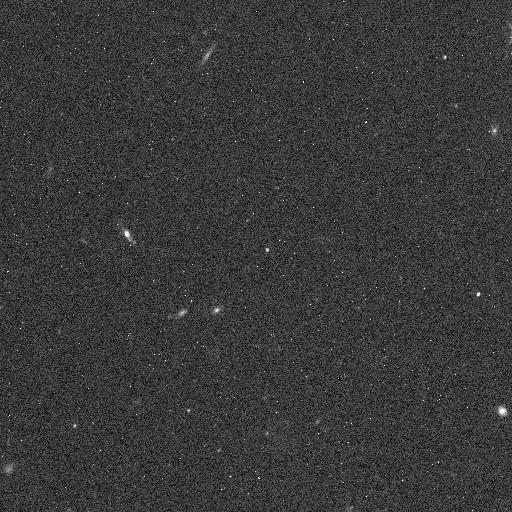
Target: 2005SE278. Instrument: WFC3/IR. Filter: F139M. Exposure: 5 min. Observation ID: icll06i6q

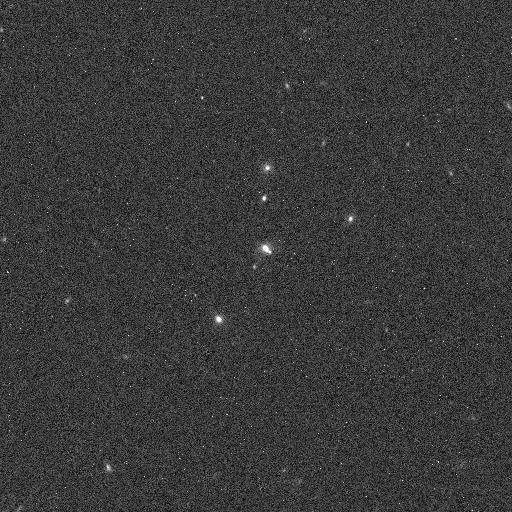
Target: 2005SF278. Instrument: WFC3/IR. Filter: F127M. Exposure: 4 min. Observation ID: icll07dxq

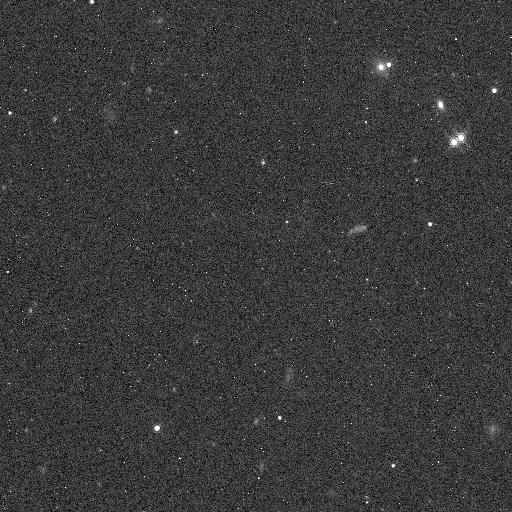
Target: 1999HG12. Instrument: WFC3/IR. Filter: F139M. Exposure: 5 min. Observation ID: icll01hwq

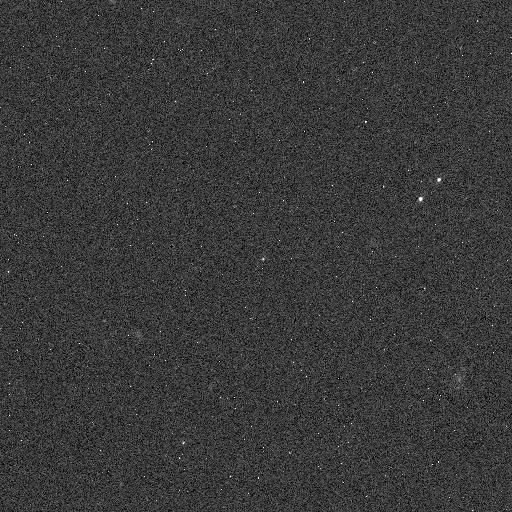
Target: 2002VV130. Instrument: WFC3/IR. Filter: F127M. Exposure: 4 min. Observation ID: icll04hvq

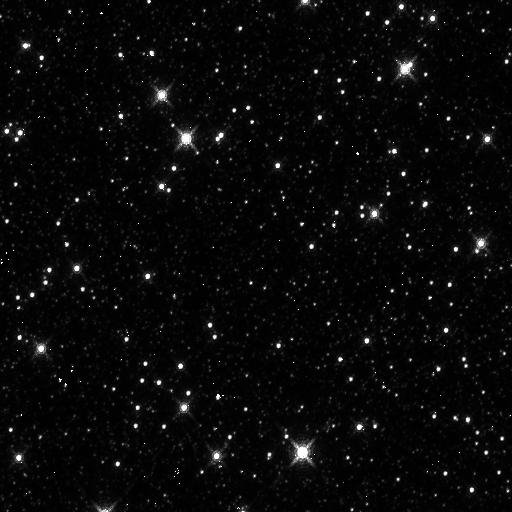
Target: 119070. Instrument: WFC3/IR. Filter: F139M. Exposure: 5 min. Observation ID: icll08b1q

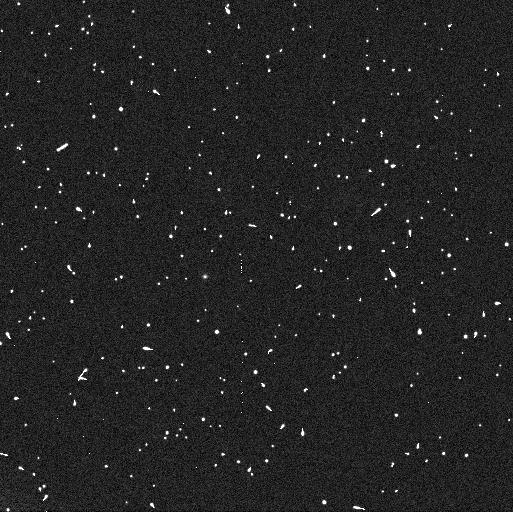
Target: 2004VE131. Instrument: WFC3/UVIS. Filter: F606W. Exposure: 4 min. Observation ID: icll05drq

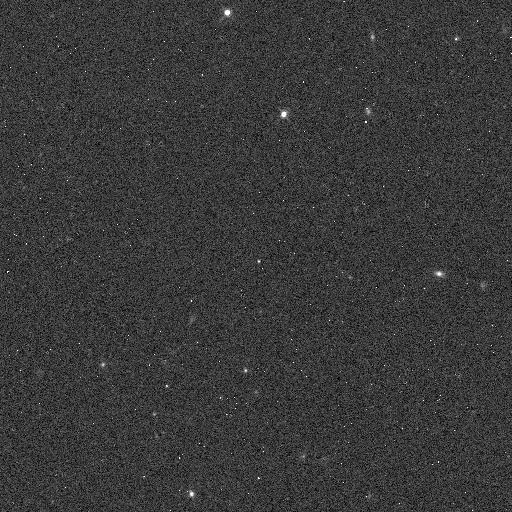
Target: 2000QN251. Instrument: WFC3/IR. Filter: F127M. Exposure: 4 min. Observation ID: icll03t9q

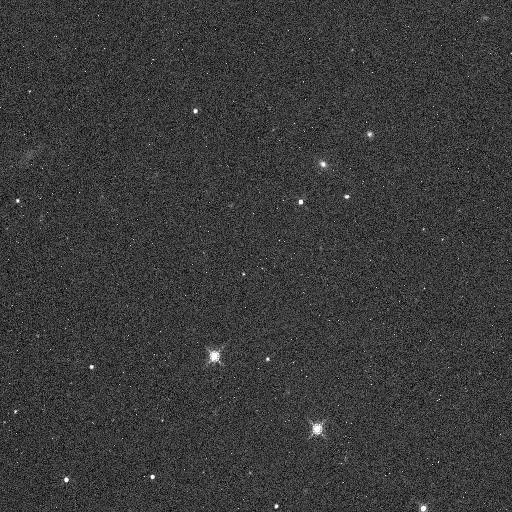
Target: 118378. Instrument: WFC3/IR. Filter: F139M. Exposure: 5 min. Observation ID: icll02qsq

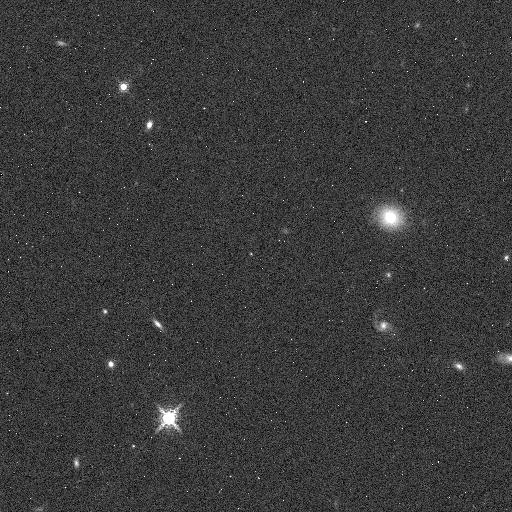
Target: 2004VE131. Instrument: WFC3/IR. Filter: F153M. Exposure: 5 min. Observation ID: icll05ebq

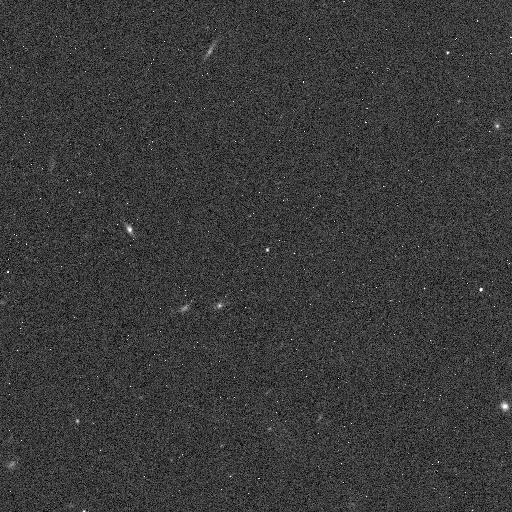
Target: 2005SE278. Instrument: WFC3/IR. Filter: F127M. Exposure: 4 min. Observation ID: icll06i4q

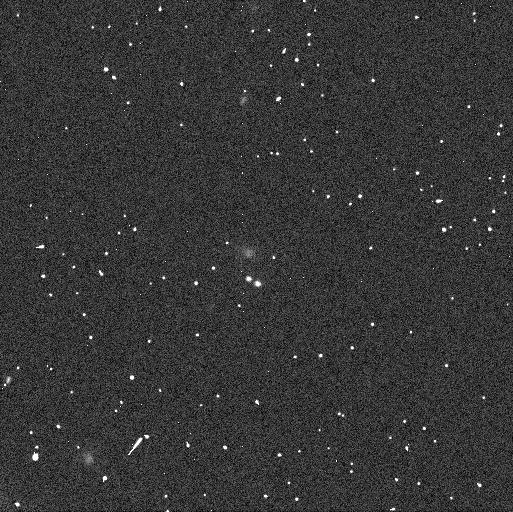
Target: 2005SF278. Instrument: WFC3/UVIS. Filter: F606W. Exposure: 4 min. Observation ID: icll07dvq

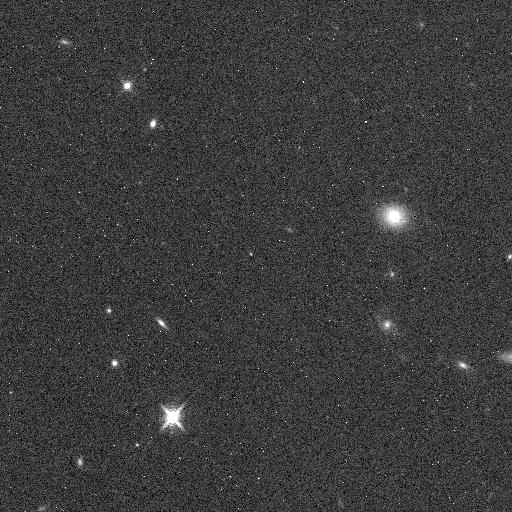
Target: 2004VE131. Instrument: WFC3/IR. Filter: F139M. Exposure: 5 min. Observation ID: icll05e9q

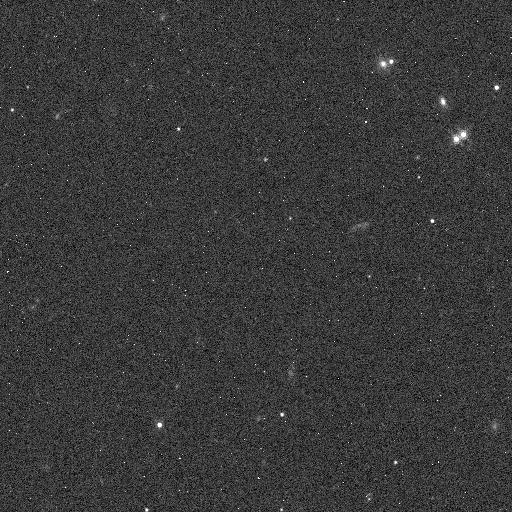
Target: 1999HG12. Instrument: WFC3/IR. Filter: F127M. Exposure: 4 min. Observation ID: icll01hvq

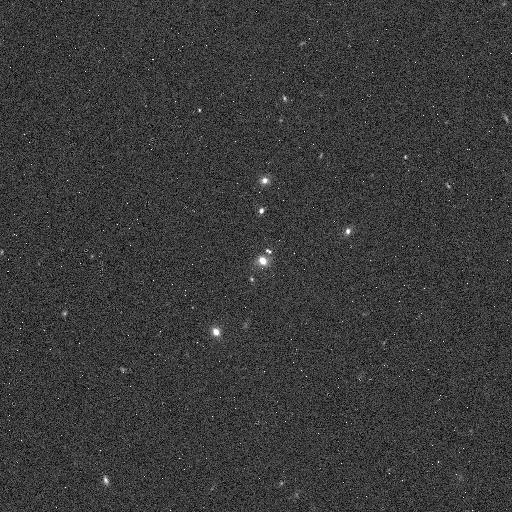
Target: 2005SF278. Instrument: WFC3/IR. Filter: F153M. Exposure: 5 min. Observation ID: icll07e1q

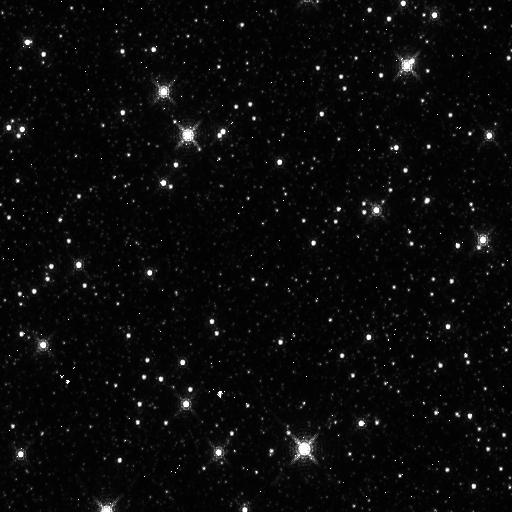
Target: 119070. Instrument: WFC3/IR. Filter: F153M. Exposure: 5 min. Observation ID: icll08b3q

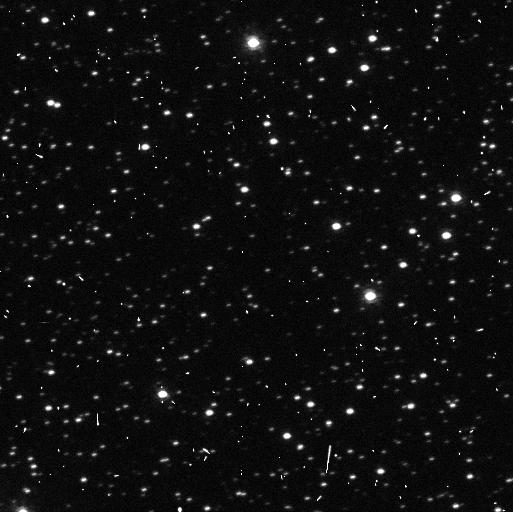
Target: 119070. Instrument: WFC3/UVIS. Filter: F606W. Exposure: 4 min. Observation ID: icll08awq

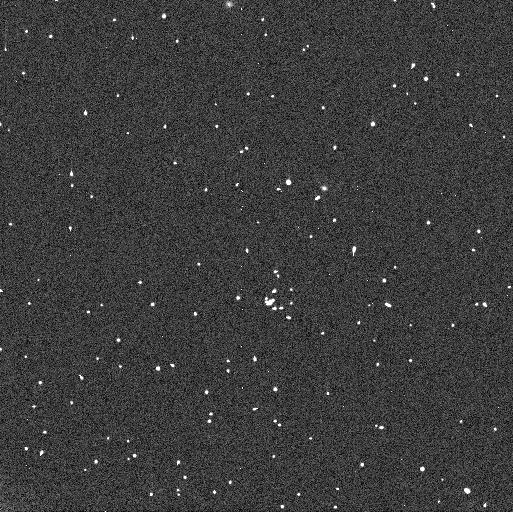
Target: 1999HG12. Instrument: WFC3/UVIS. Filter: F606W. Exposure: 4 min. Observation ID: icll01hsq

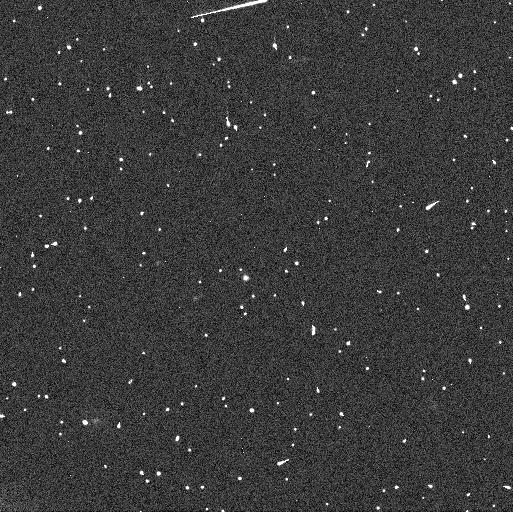
Target: 2005SE278. Instrument: WFC3/UVIS. Filter: F606W. Exposure: 4 min. Observation ID: icll06i1q

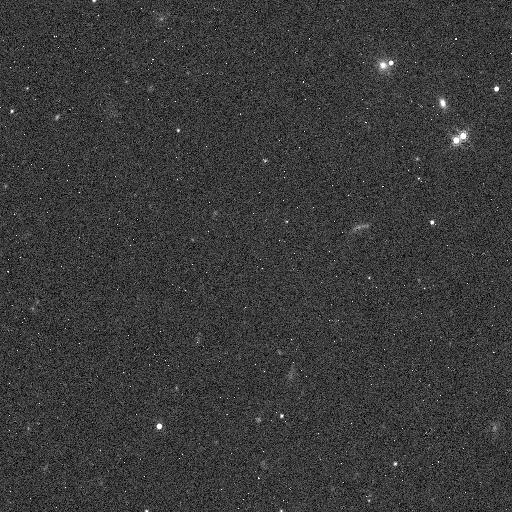
Target: 1999HG12. Instrument: WFC3/IR. Filter: F153M. Exposure: 5 min. Observation ID: icll01hyq

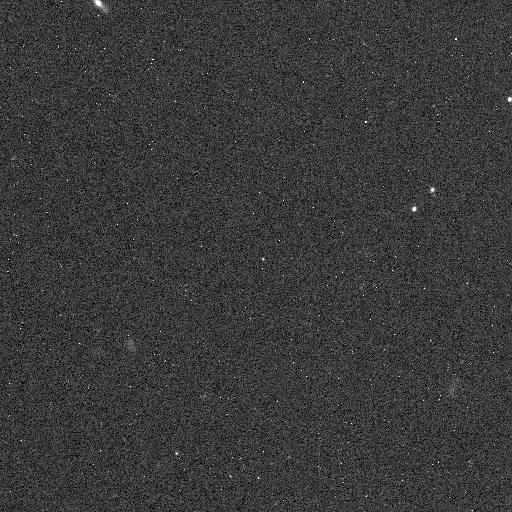
Target: 2002VV130. Instrument: WFC3/IR. Filter: F153M. Exposure: 5 min. Observation ID: icll04hzq

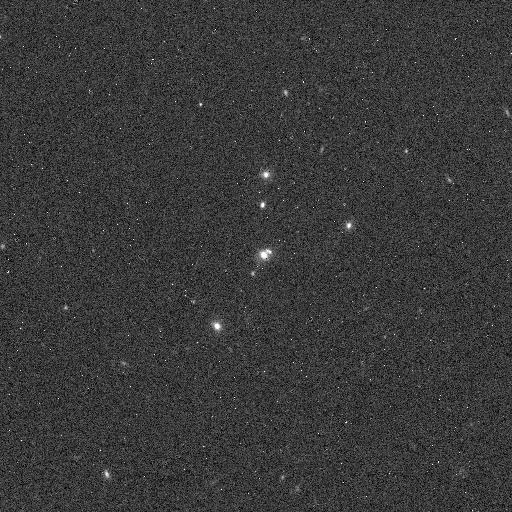
Target: 2005SF278. Instrument: WFC3/IR. Filter: F139M. Exposure: 5 min. Observation ID: icll07dzq

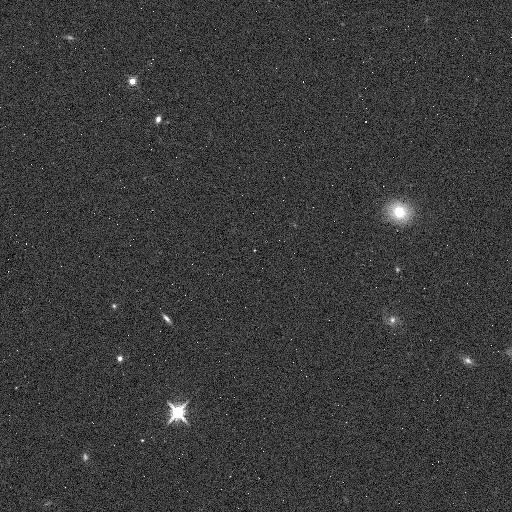
Target: 2004VE131. Instrument: WFC3/IR. Filter: F127M. Exposure: 4 min. Observation ID: icll05duq

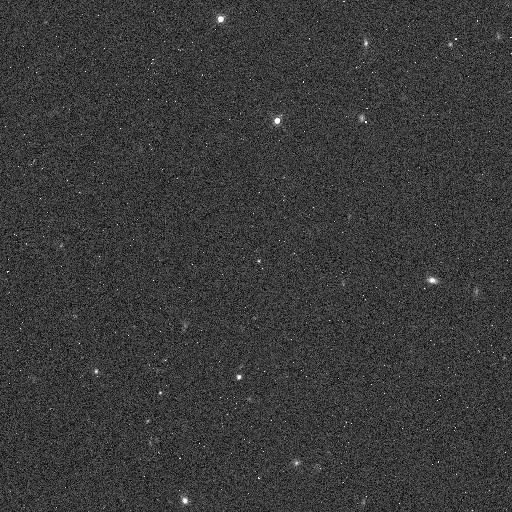
Target: 2000QN251. Instrument: WFC3/IR. Filter: F153M. Exposure: 5 min. Observation ID: icll03tdq

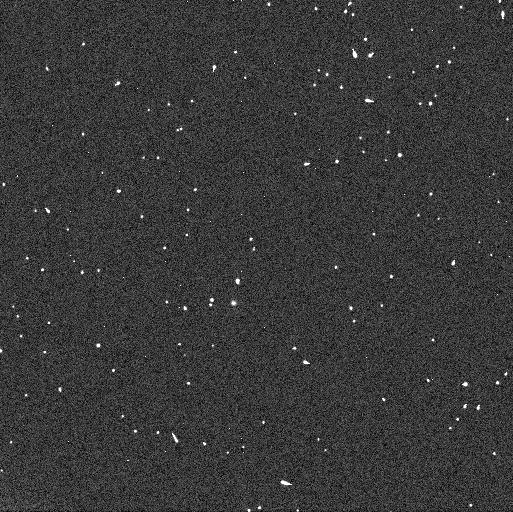
Target: 2002VV130. Instrument: WFC3/UVIS. Filter: F606W. Exposure: 4 min. Observation ID: icll04htq

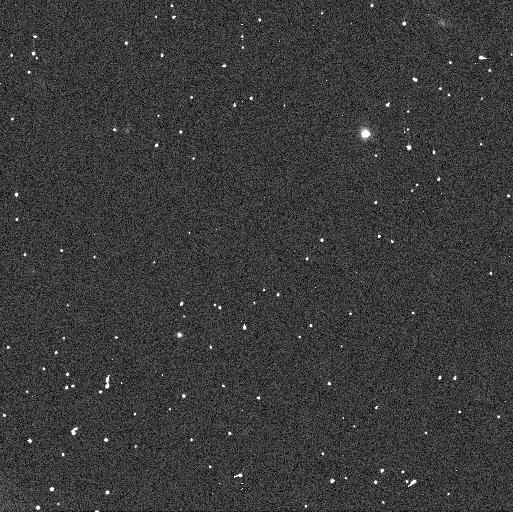
Target: 118378. Instrument: WFC3/UVIS. Filter: F606W. Exposure: 4 min. Observation ID: icll02qpq

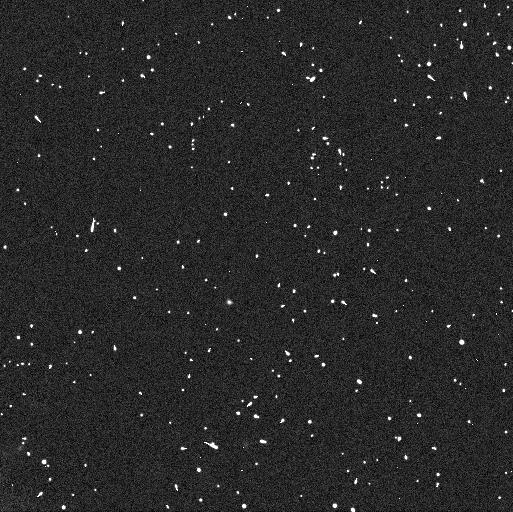
Target: 2000QN251. Instrument: WFC3/UVIS. Filter: F606W. Exposure: 4 min. Observation ID: icll03t7q

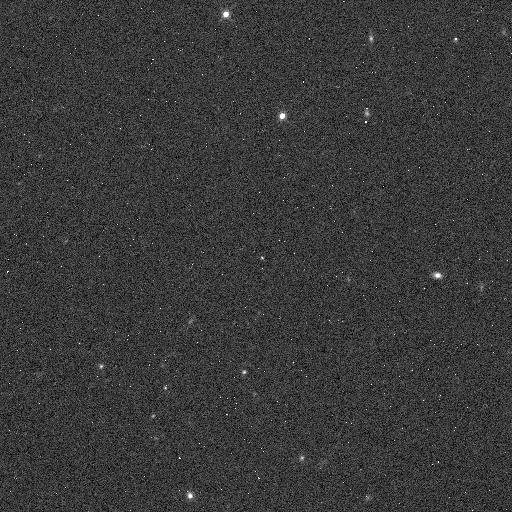
Target: 2000QN251. Instrument: WFC3/IR. Filter: F139M. Exposure: 5 min. Observation ID: icll03tcq

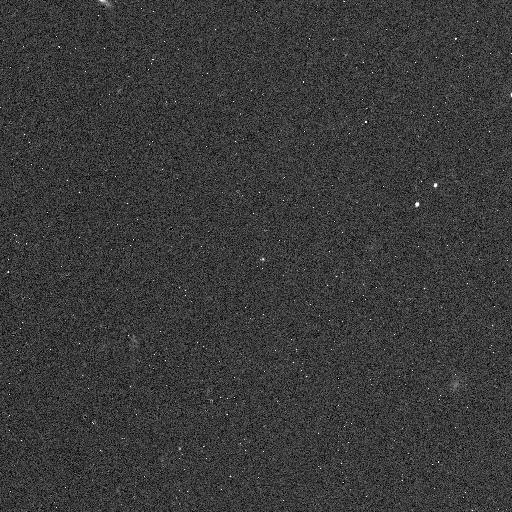
Target: 2002VV130. Instrument: WFC3/IR. Filter: F139M. Exposure: 5 min. Observation ID: icll04hxq

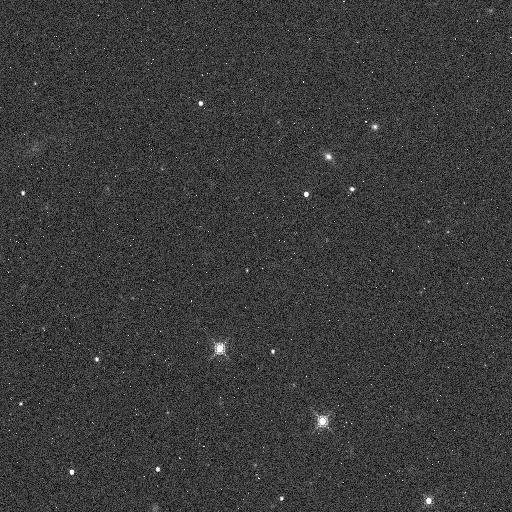
Target: 118378. Instrument: WFC3/IR. Filter: F153M. Exposure: 5 min. Observation ID: icll02qvq

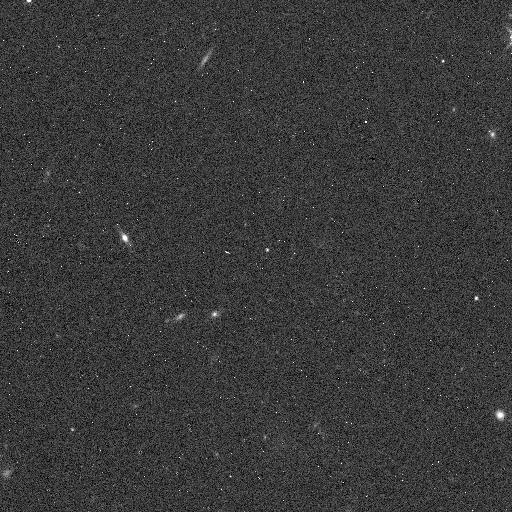
Target: 2005SE278. Instrument: WFC3/IR. Filter: F153M. Exposure: 5 min. Observation ID: icll06i8q

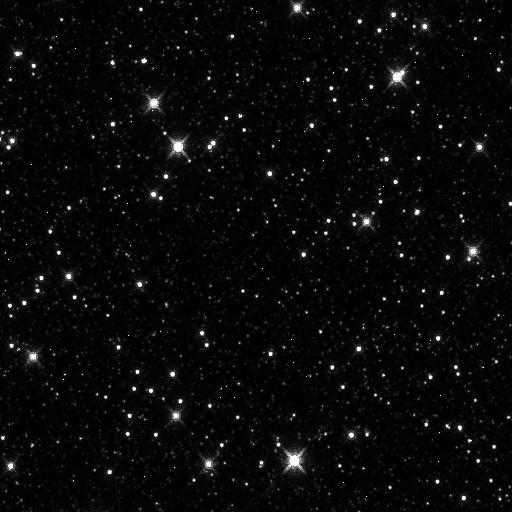
Target: 119070. Instrument: WFC3/IR. Filter: F127M. Exposure: 4 min. Observation ID: icll08ayq

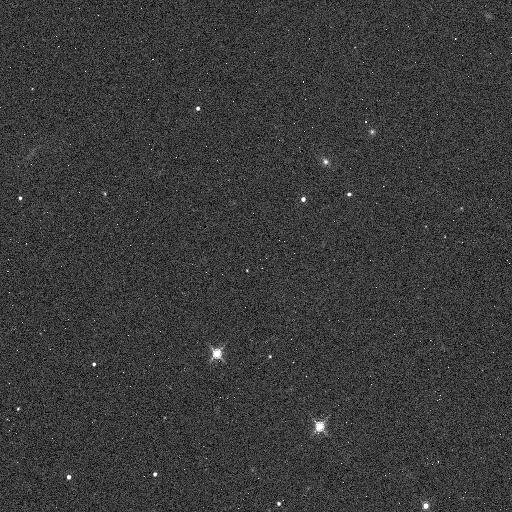
Target: 118378. Instrument: WFC3/IR. Filter: F127M. Exposure: 4 min. Observation ID: icll02qrq

Origin and Composition of the Ultra-Red Kuiper Belt Objects (PI: Benecchi, Susan D.)

The low inclination classical Kuiper belt has been found to contain many objects with a unique ultra-red color. These ultra-red objects are not found in any stable reservoir interior to Neptune. The ultra-red objects in the classical Kuiper belt, through HST observations, show a very high binary fraction. A recent color survey from the Magellan telescopes have identified Kuiper Belt objects in the 5:3 and 7:4 mean motion resonances with Neptune to have a large fraction of ultra-red objects. We propose to use HST to determine if these ultra-red resonant objects have a similar binary fraction as the low inclination classical Kuiper belt objects. This would suggest that the two populations originated together and allow us to constrain the migration of the giant planets and evolution of the Kuiper belt. In addition, we will determine if water ice is present on the ultra-red objects to help constrain the composition of this mysterious material.